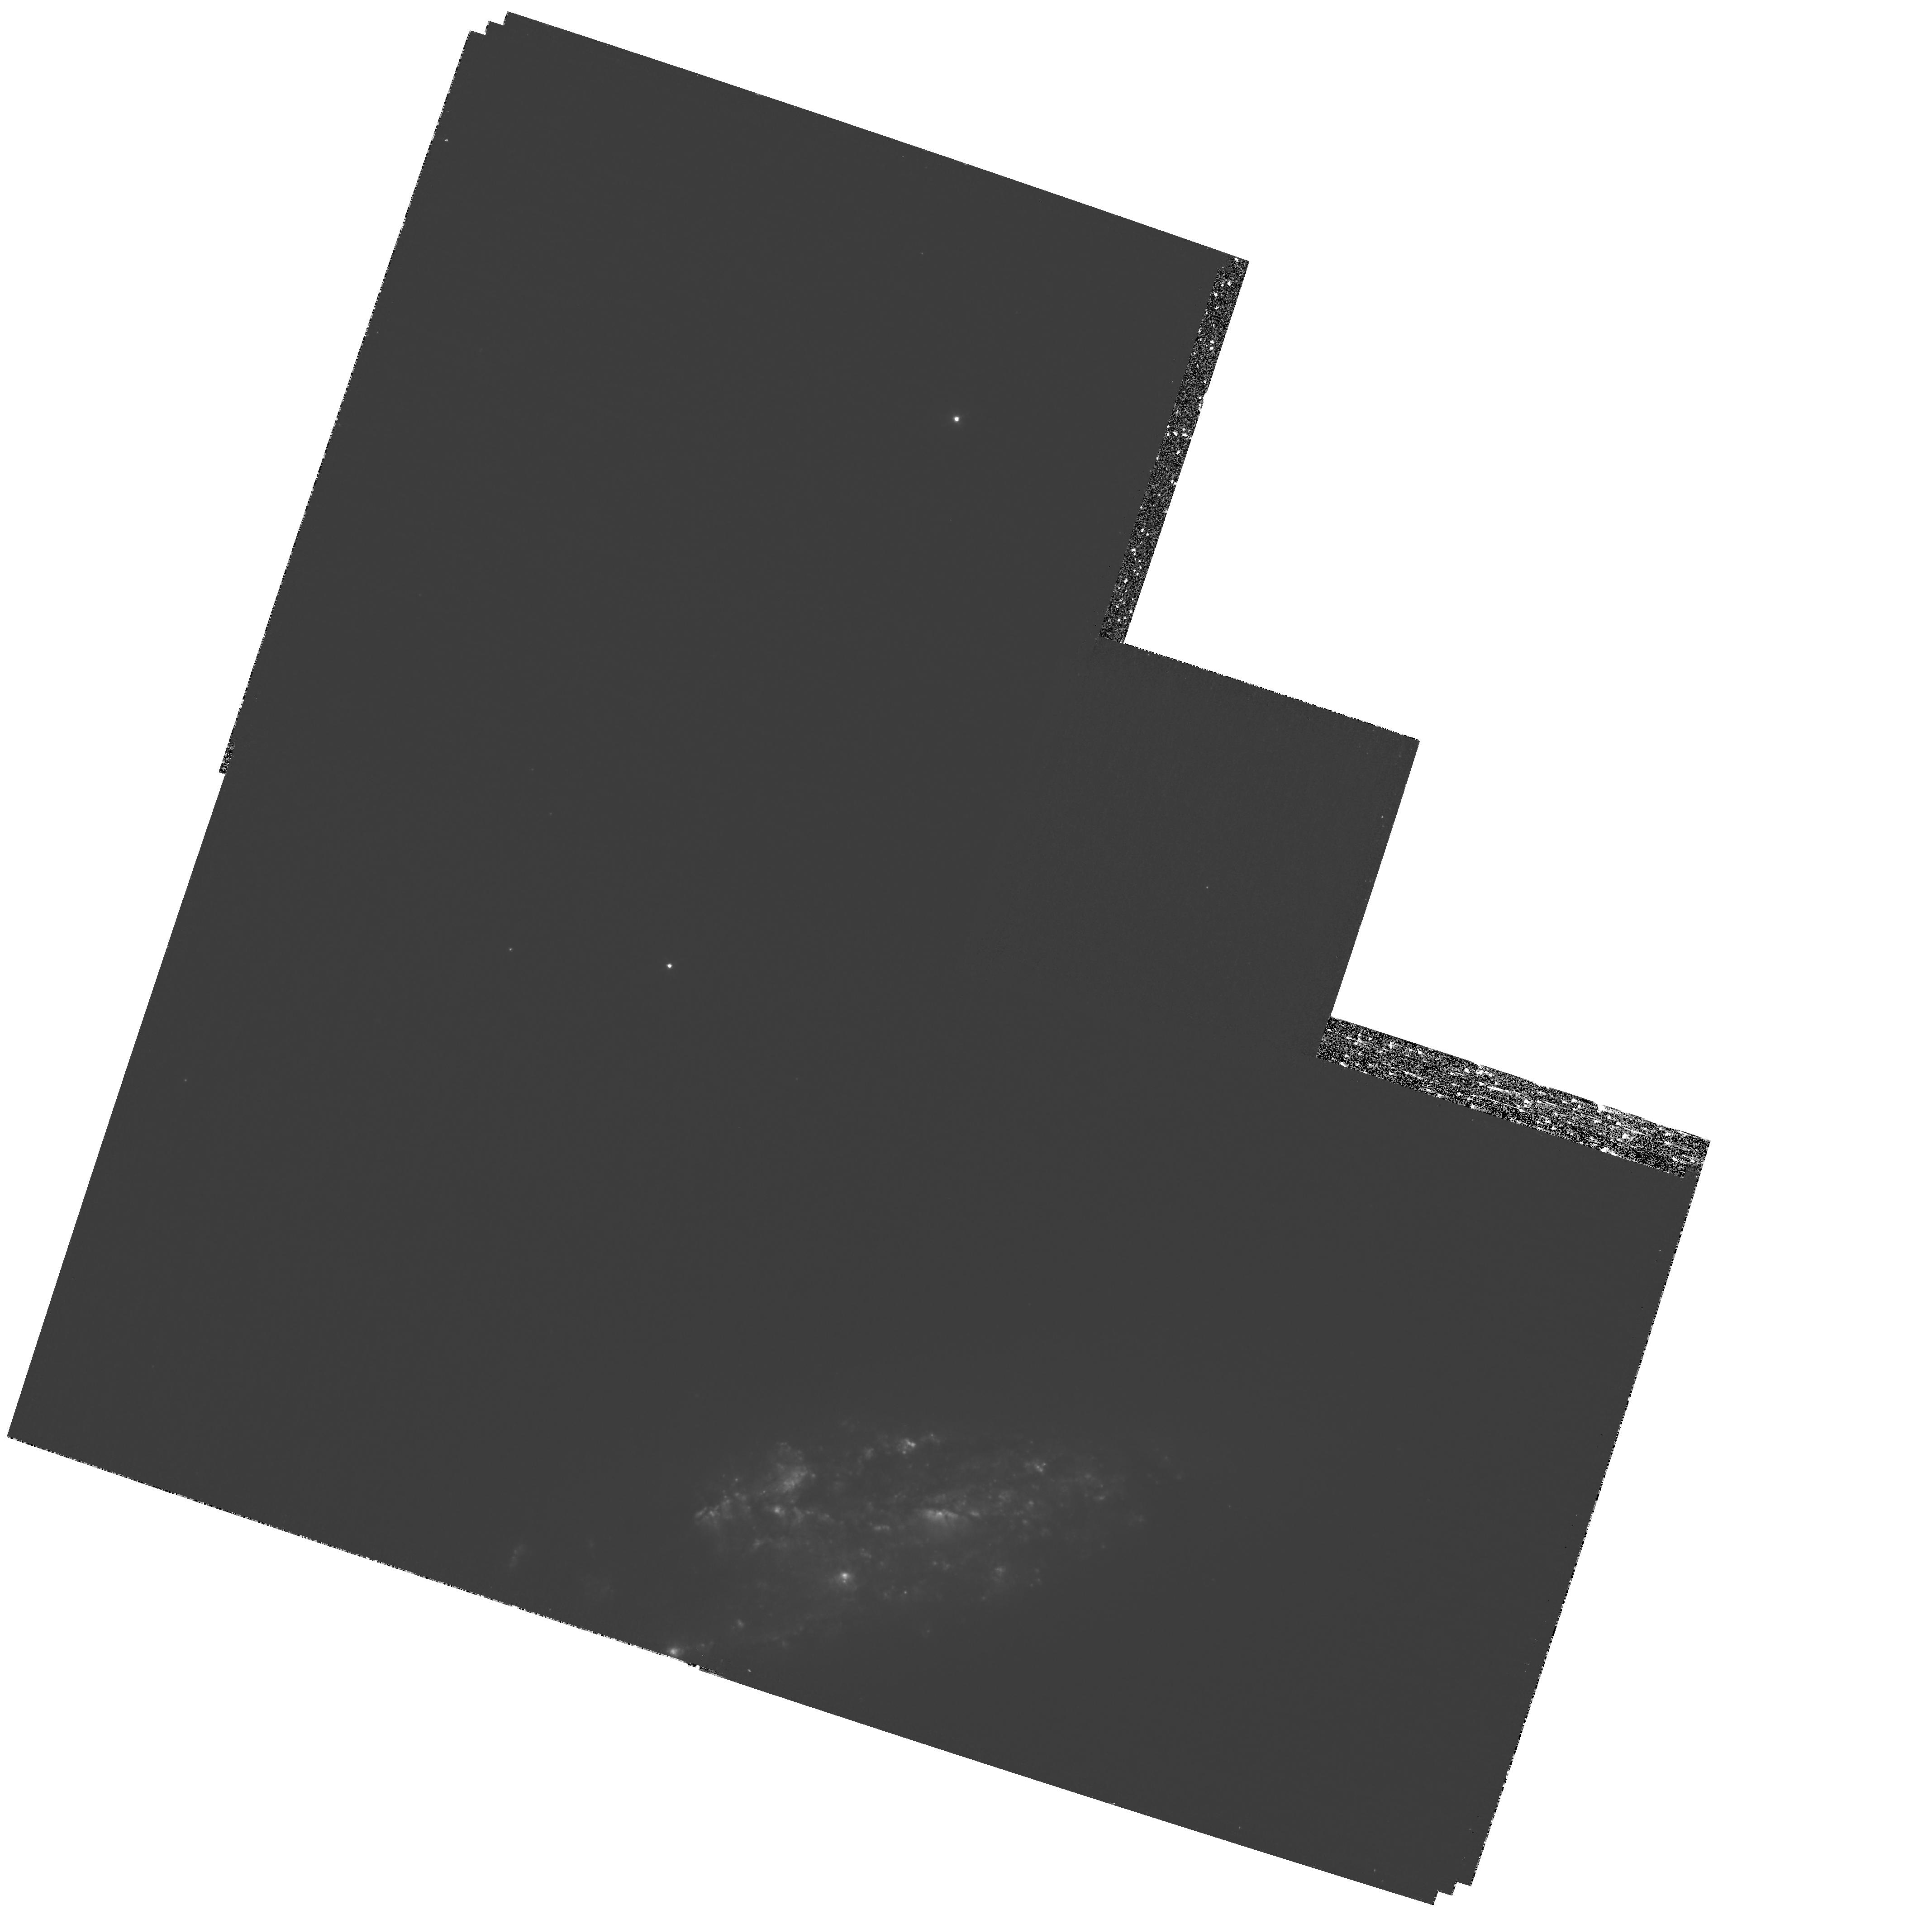
Target: NGC-3067
Instrument: WFPC2/PC
Filter: F658N
Exposure: 2 h
Observation ID: hst_10925_04_wfpc2_pc_f658n_u9rc04

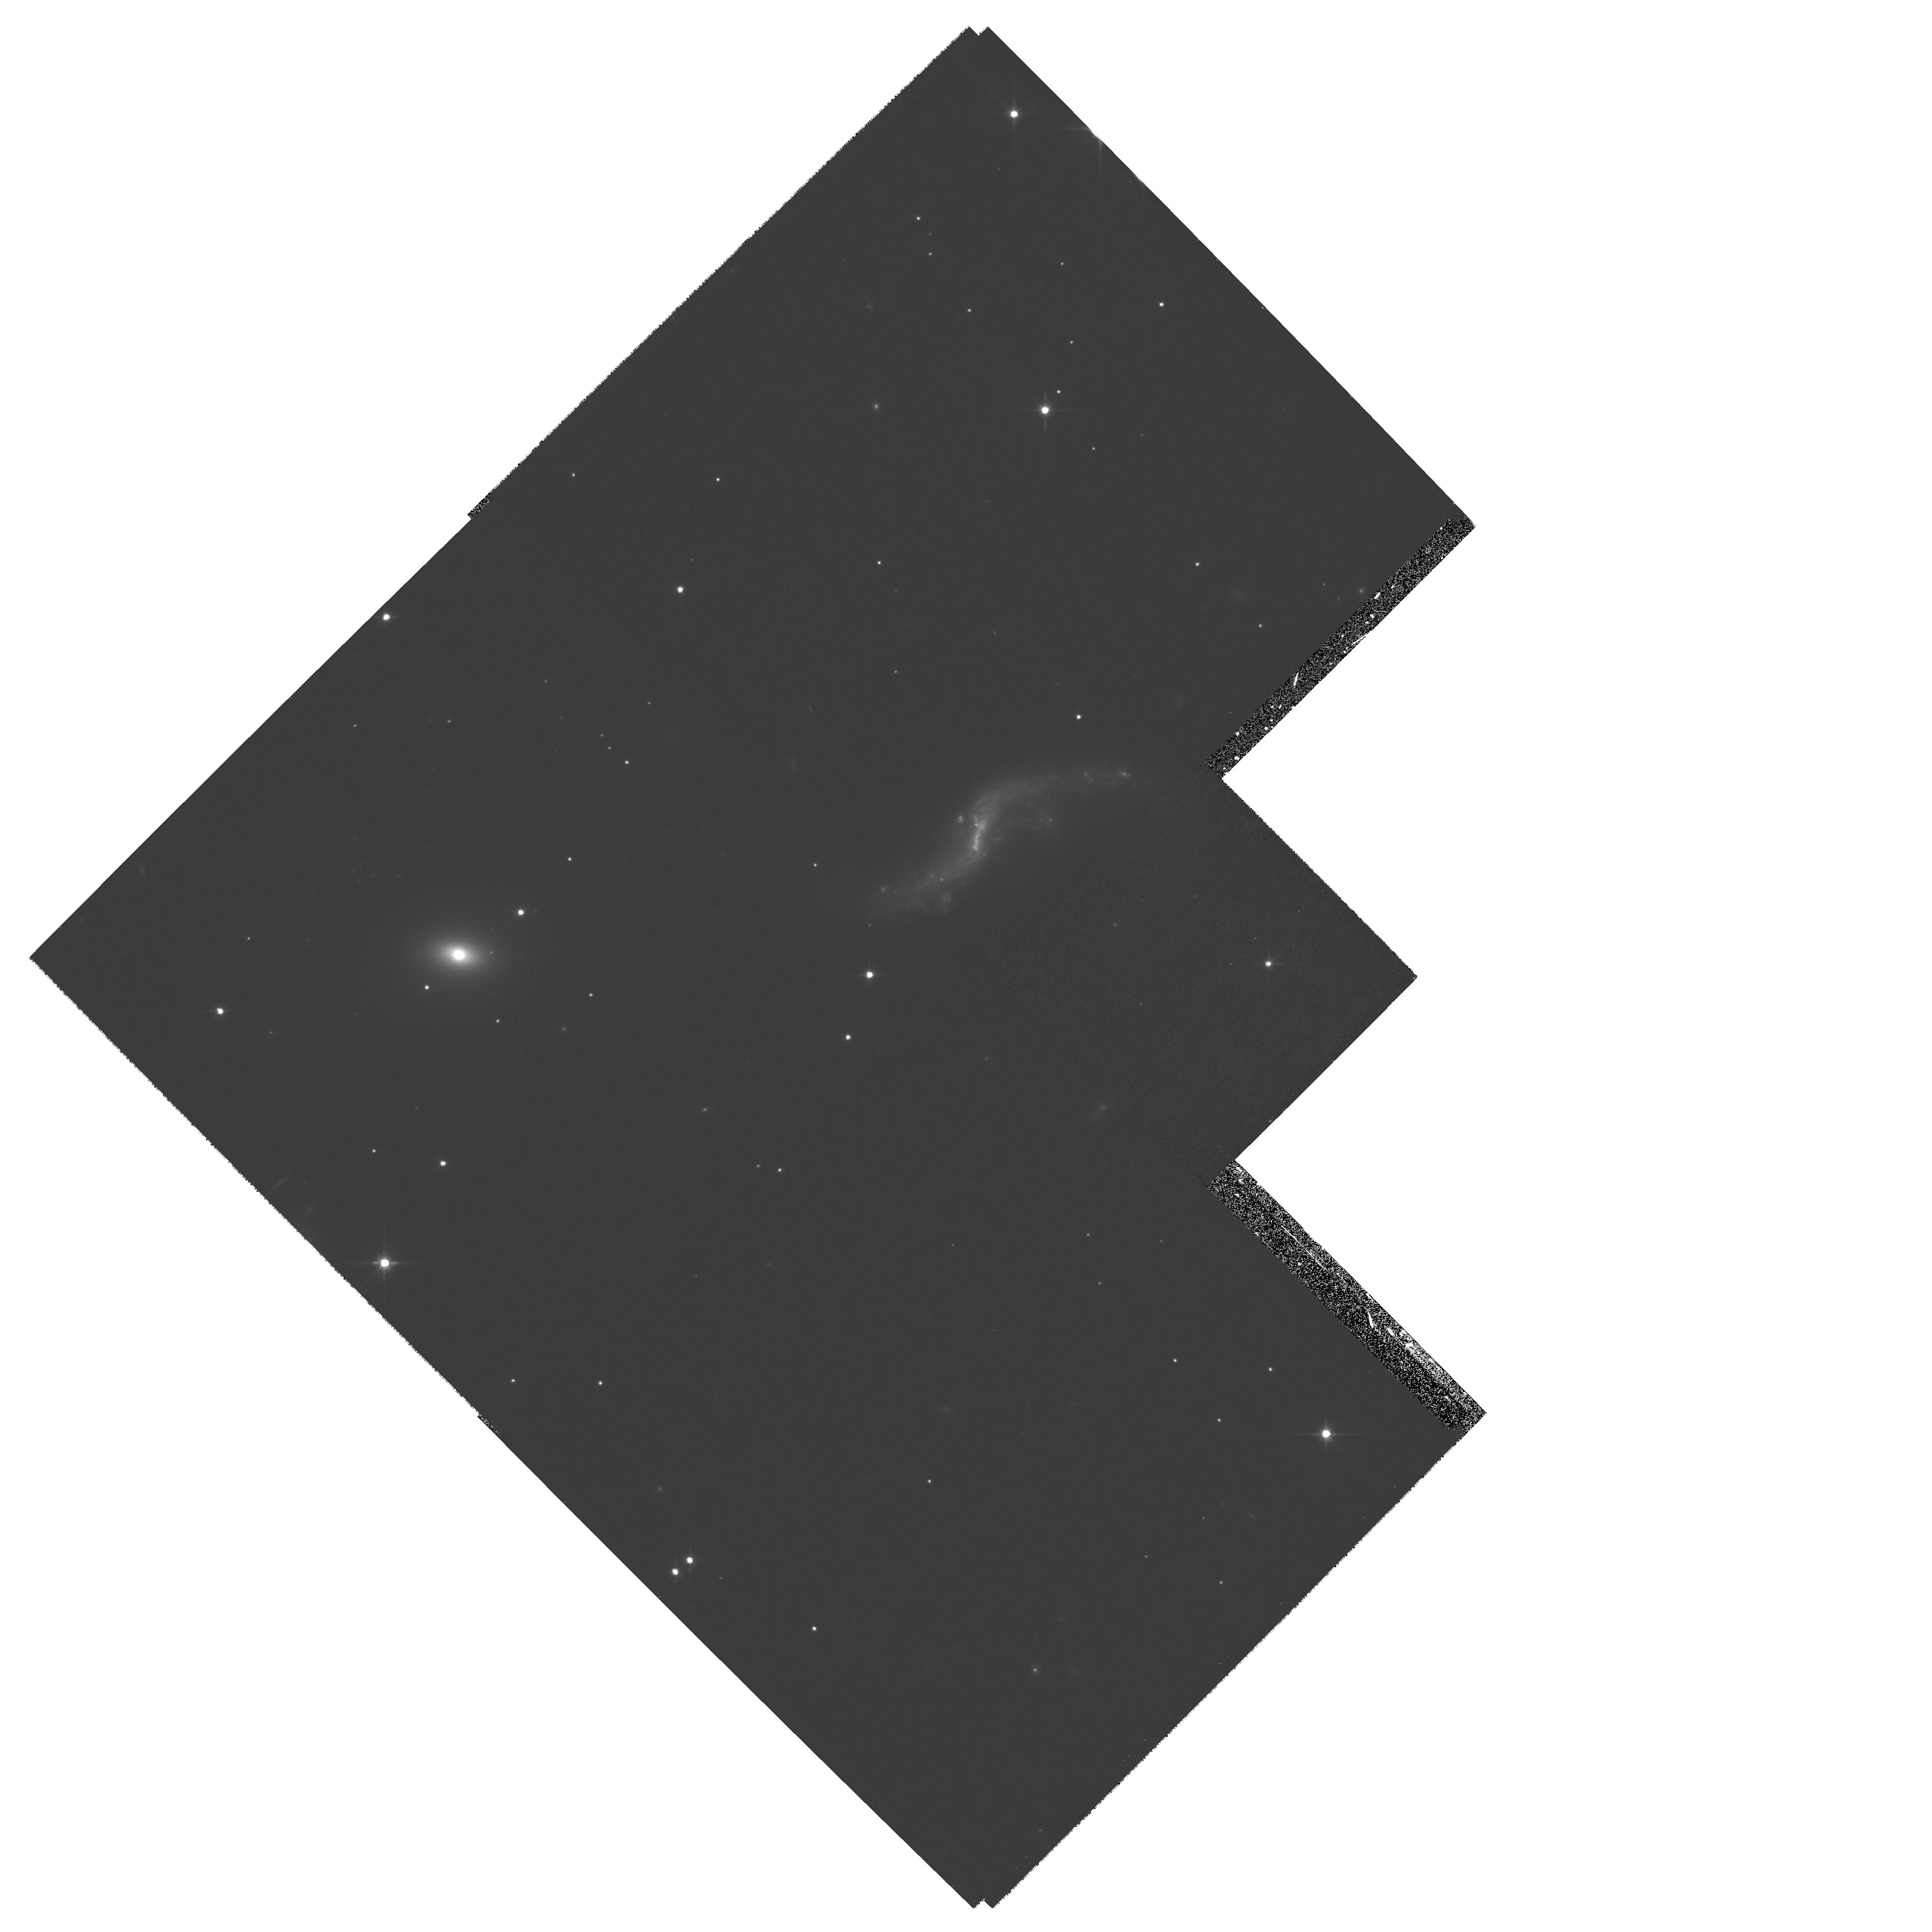
Target: KLEMOLA-31A
Instrument: WFPC2/PC
Filter: F791W
Exposure: 27 min
Observation ID: hst_10925_03_wfpc2_pc_f791w_u9rc03

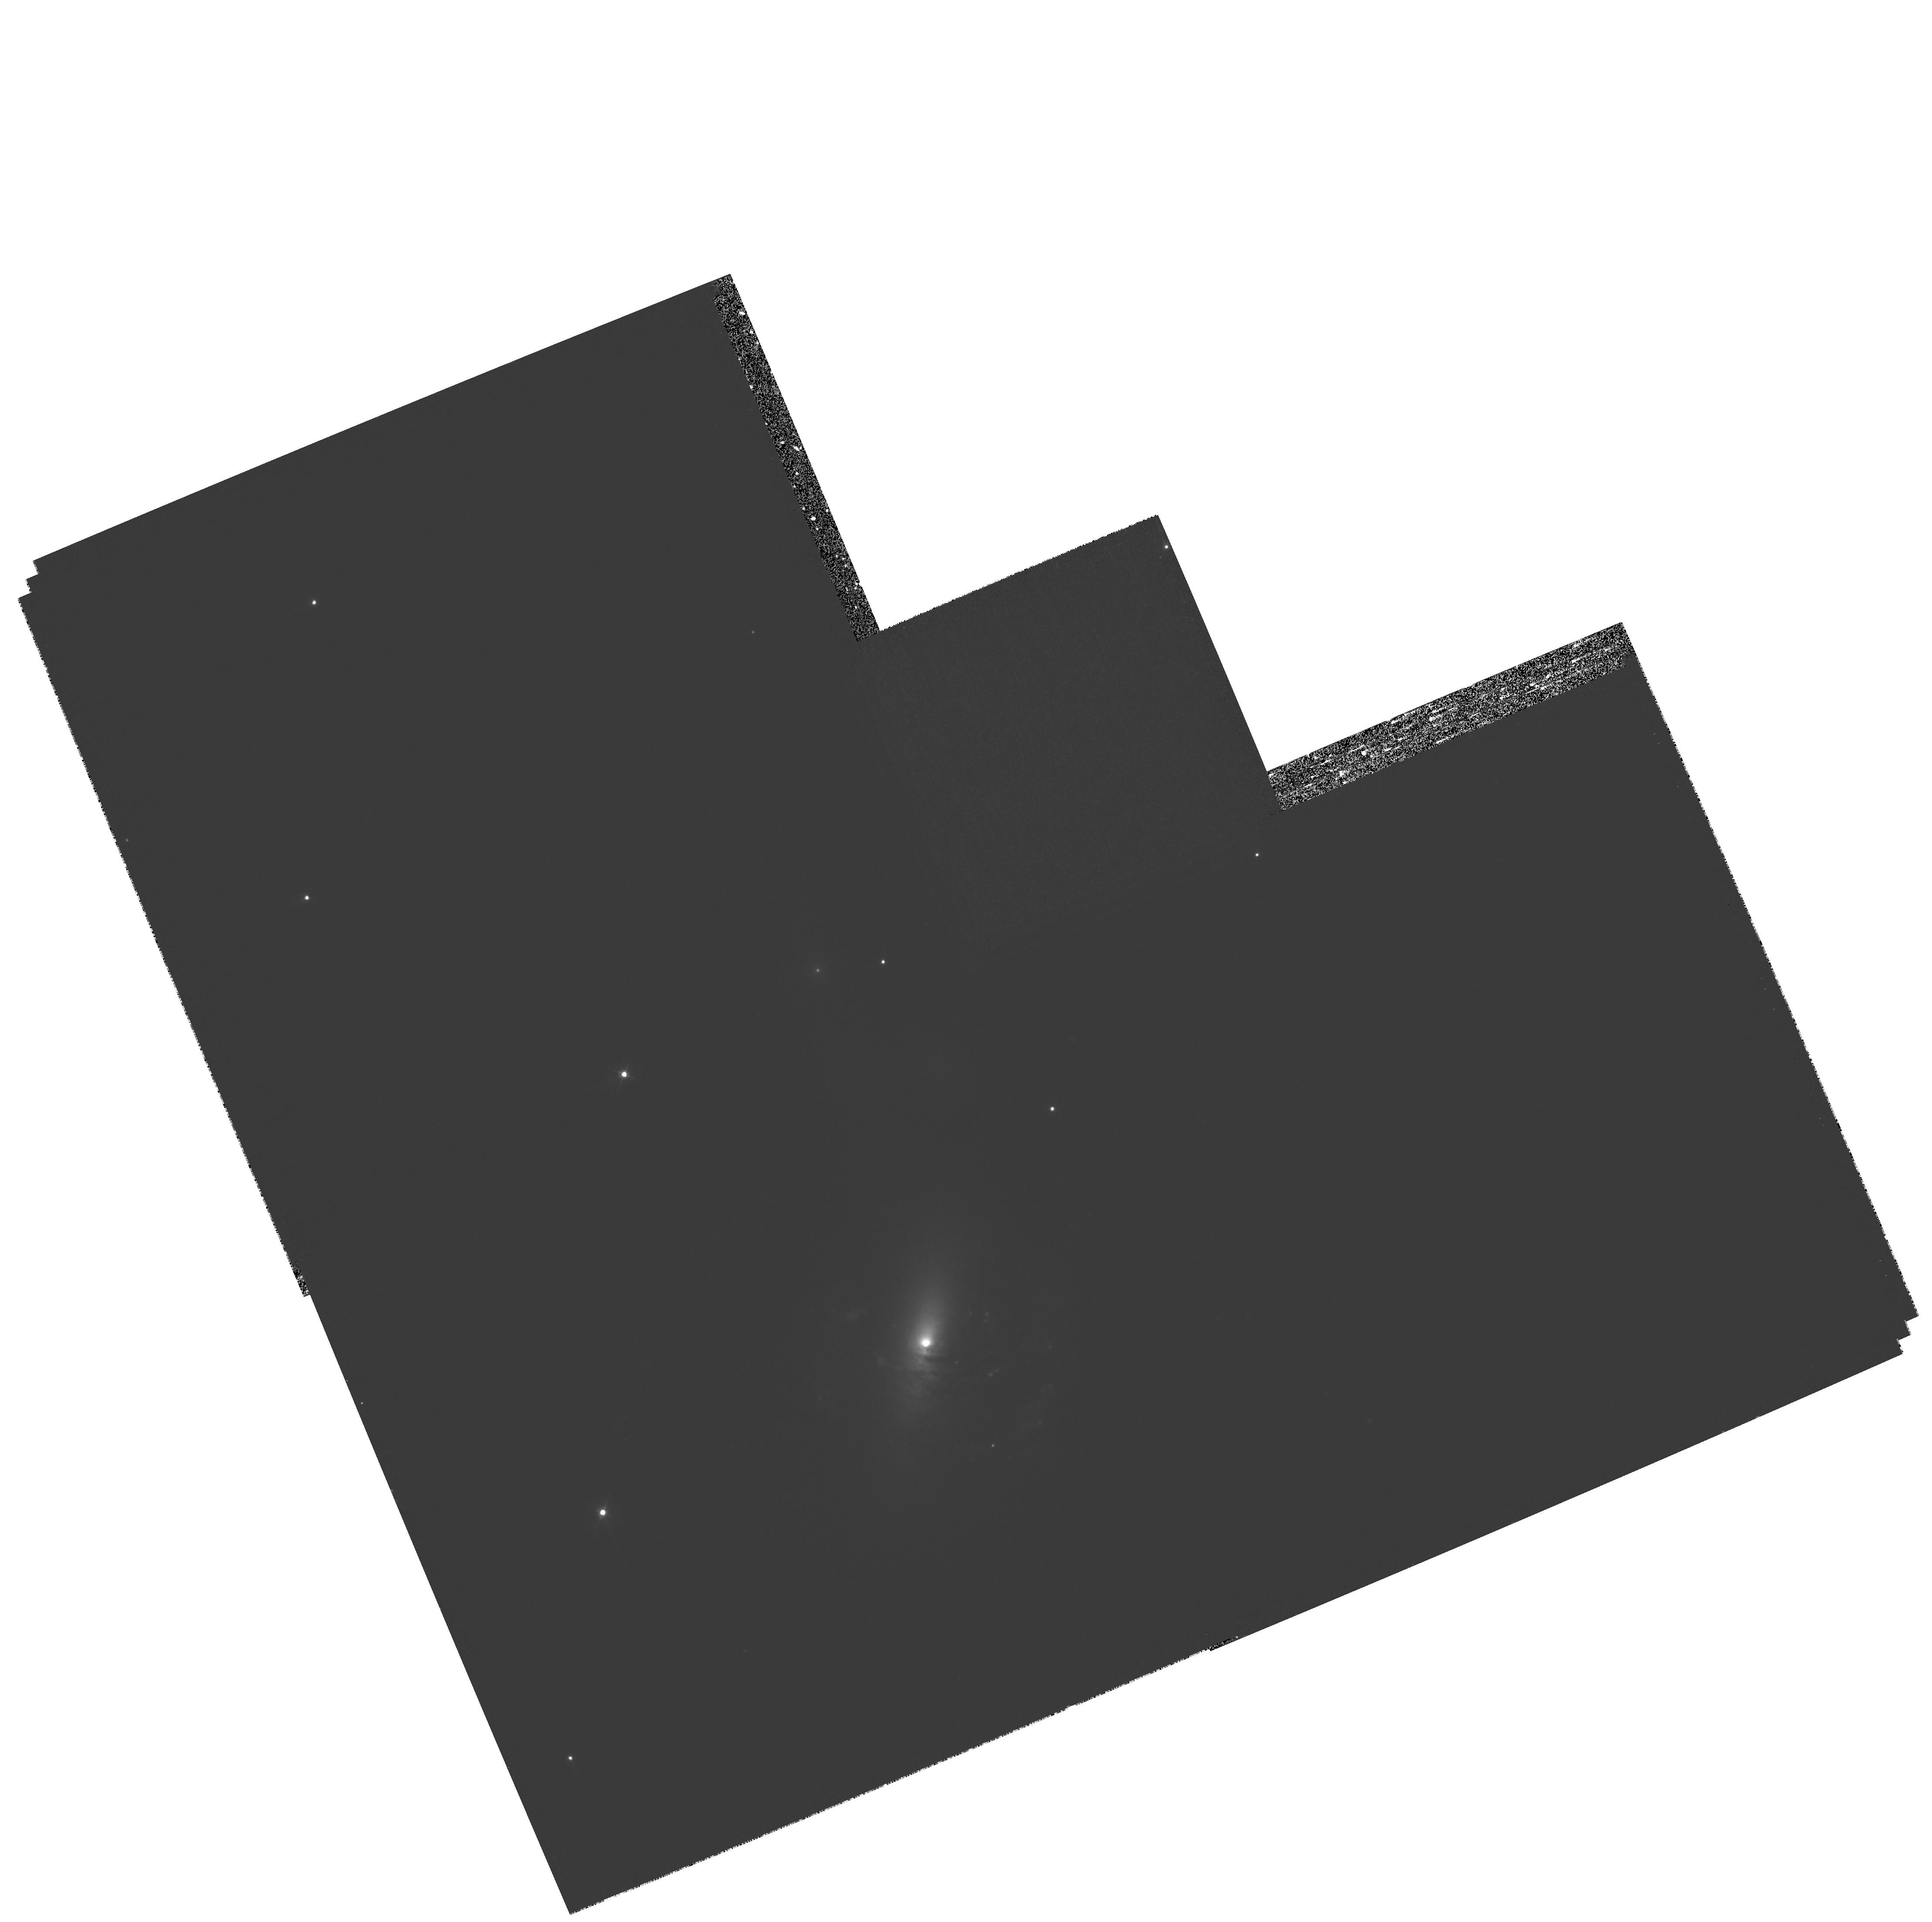
Target: ESO-1327--2041
Instrument: WFPC2/PC
Filter: F450W
Exposure: 40 min
Observation ID: hst_10925_02_wfpc2_pc_f450w_u9rc02

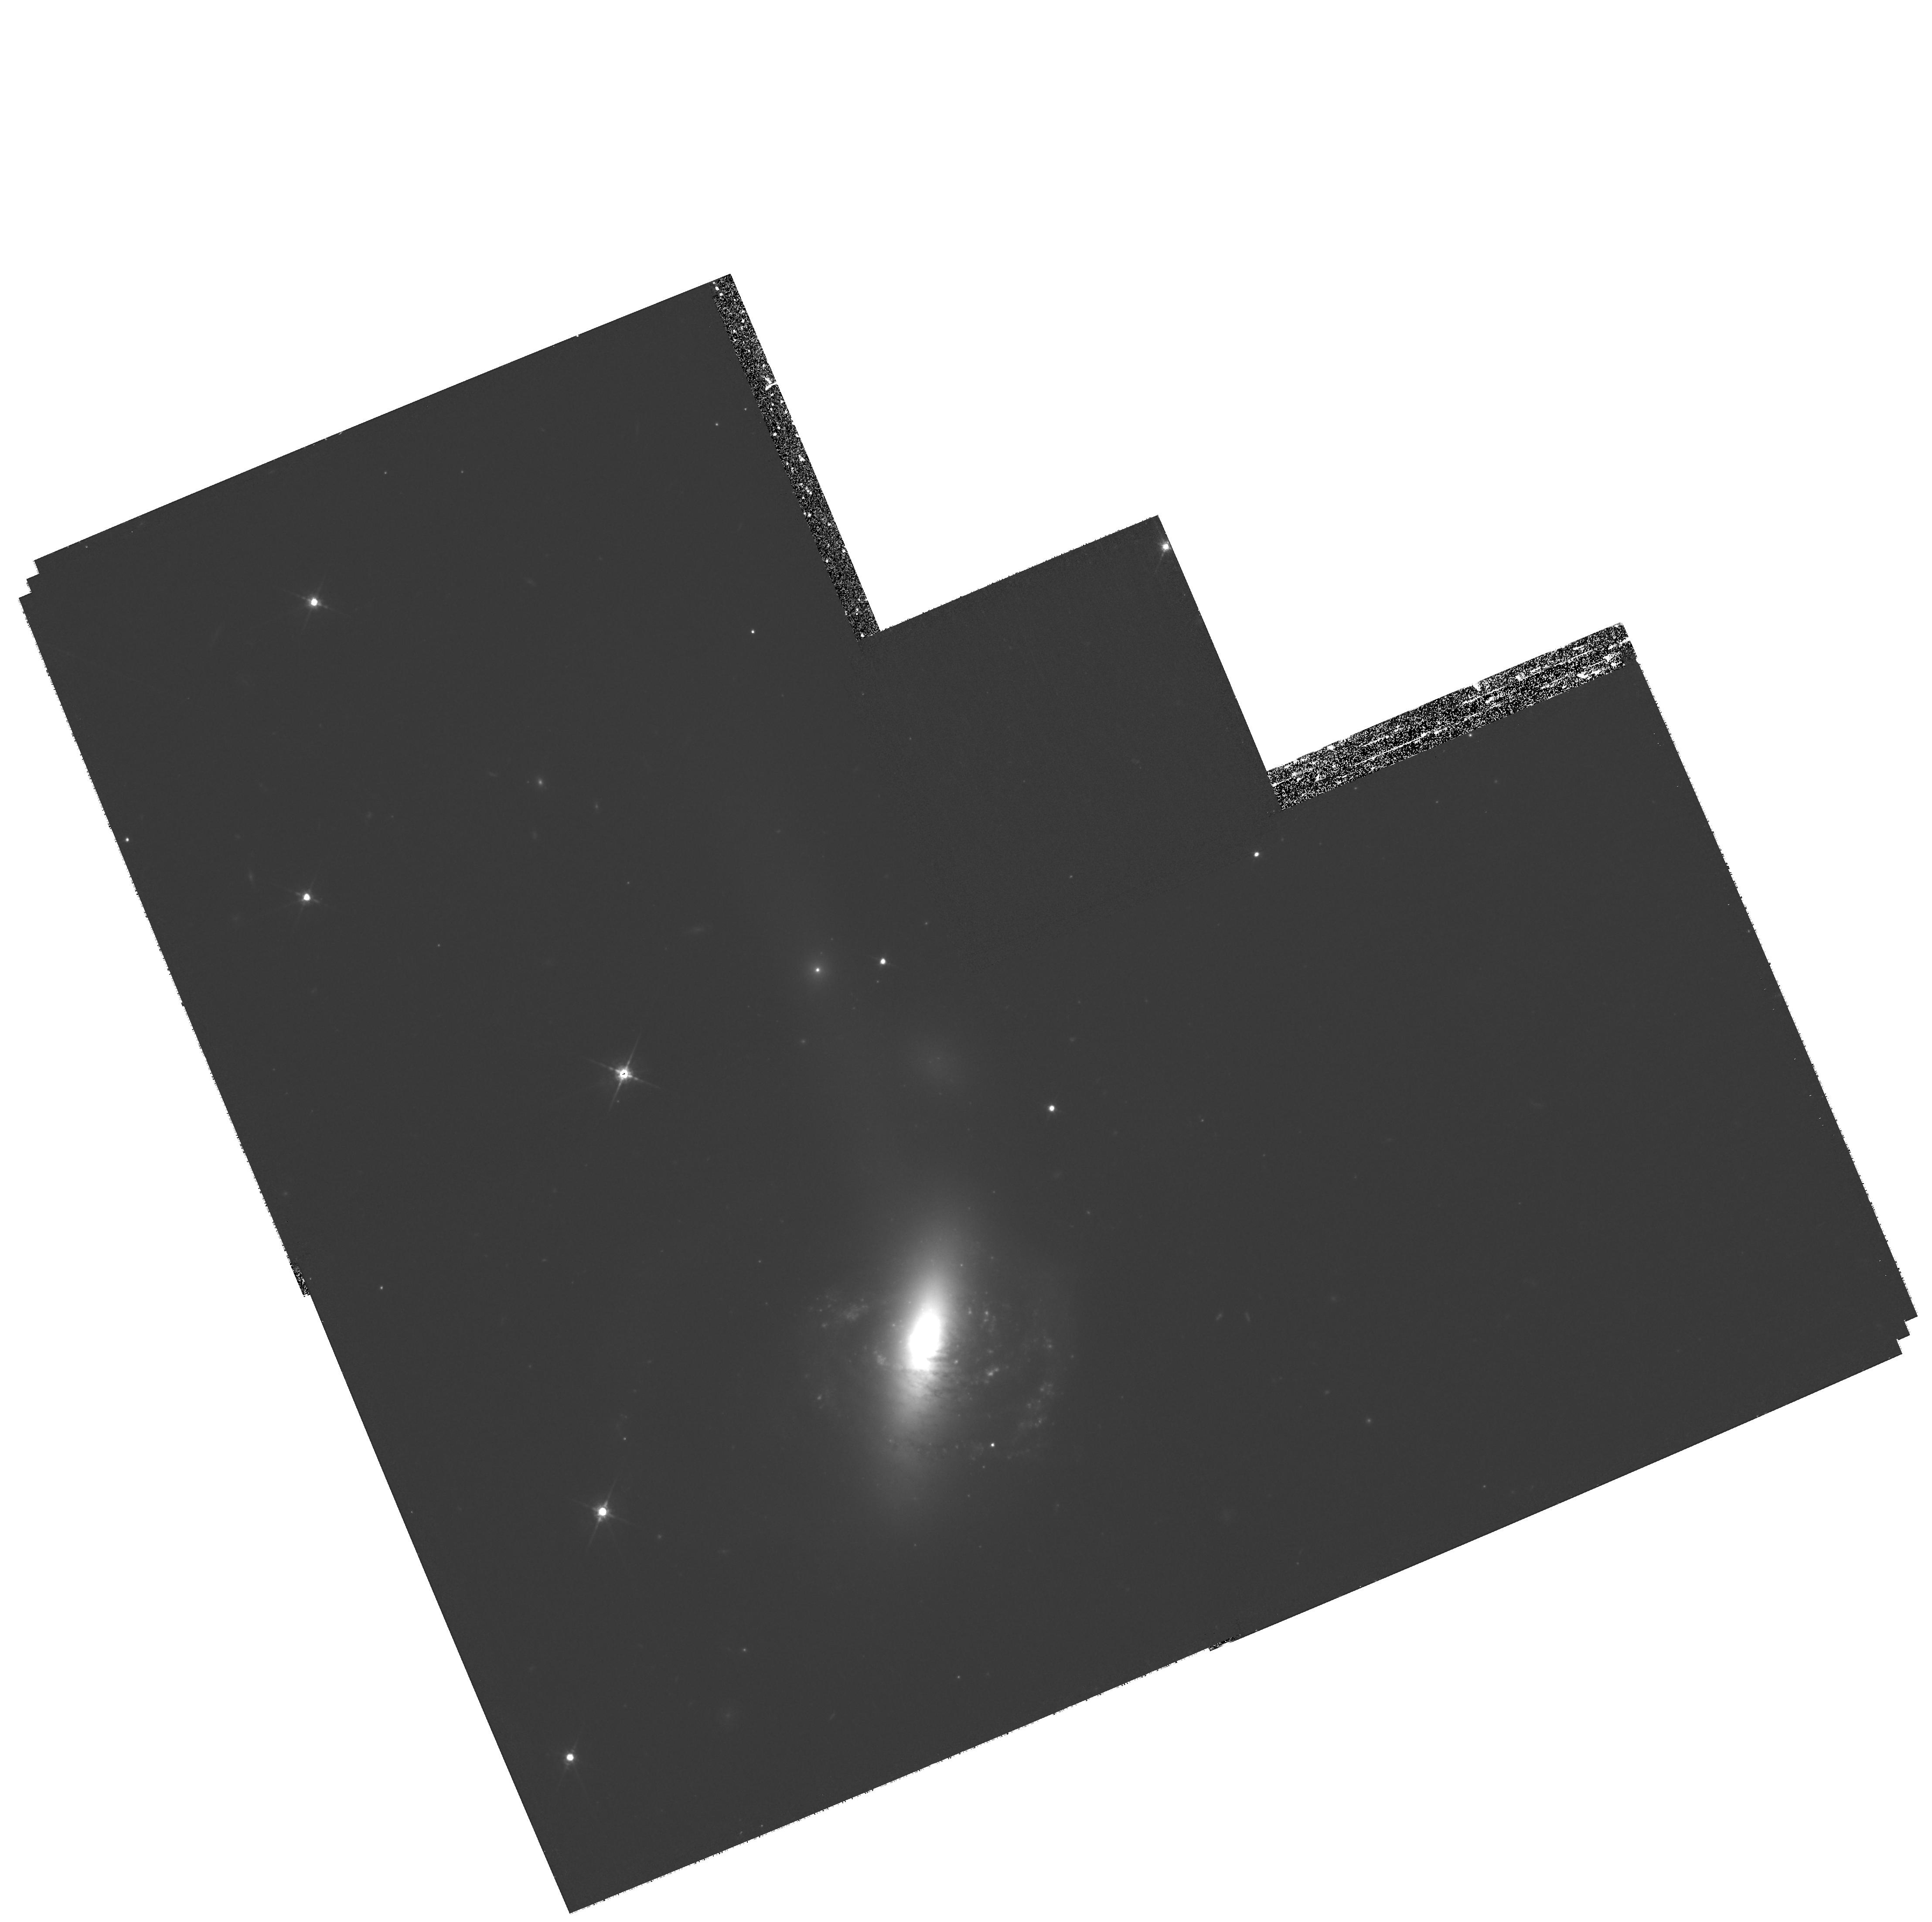
Target: ESO-1327--2041
Instrument: WFPC2/PC
Filter: F675W
Exposure: 1.2 h
Observation ID: hst_10925_02_wfpc2_pc_f675w_u9rc02

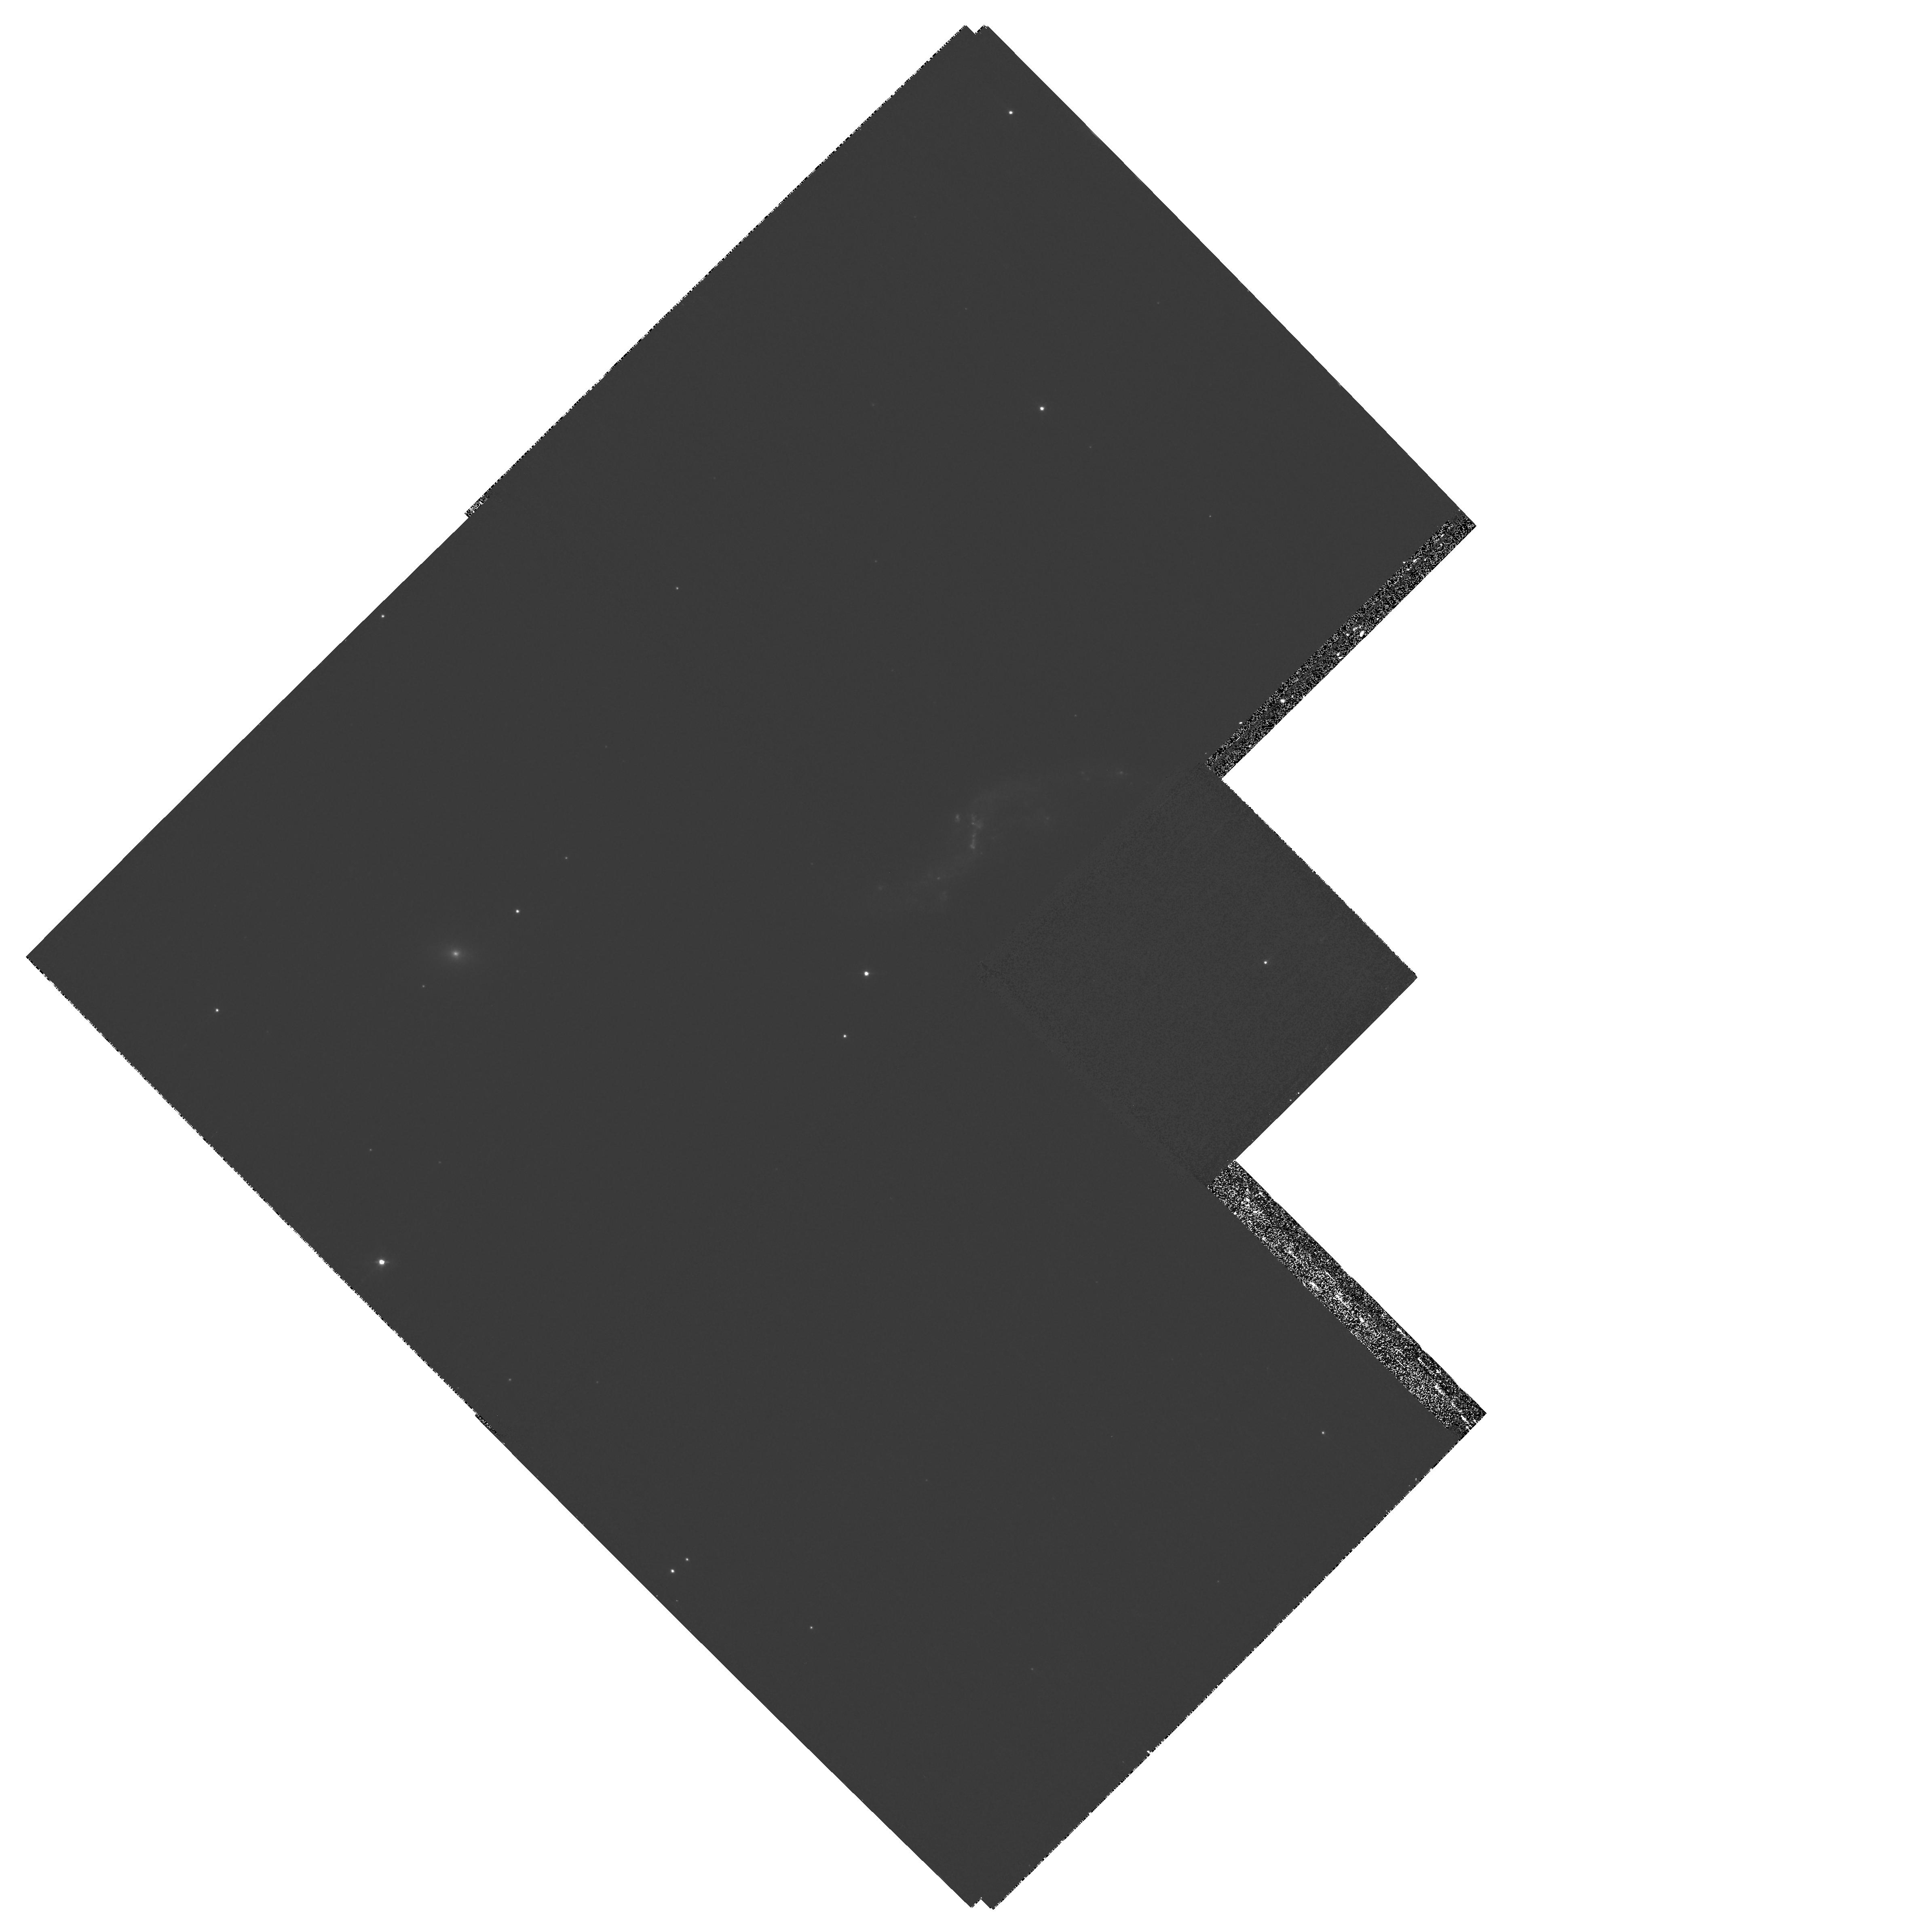
Target: KLEMOLA-31A
Instrument: WFPC2/PC
Filter: F439W
Exposure: 27 min
Observation ID: hst_10925_03_wfpc2_pc_f439w_u9rc03

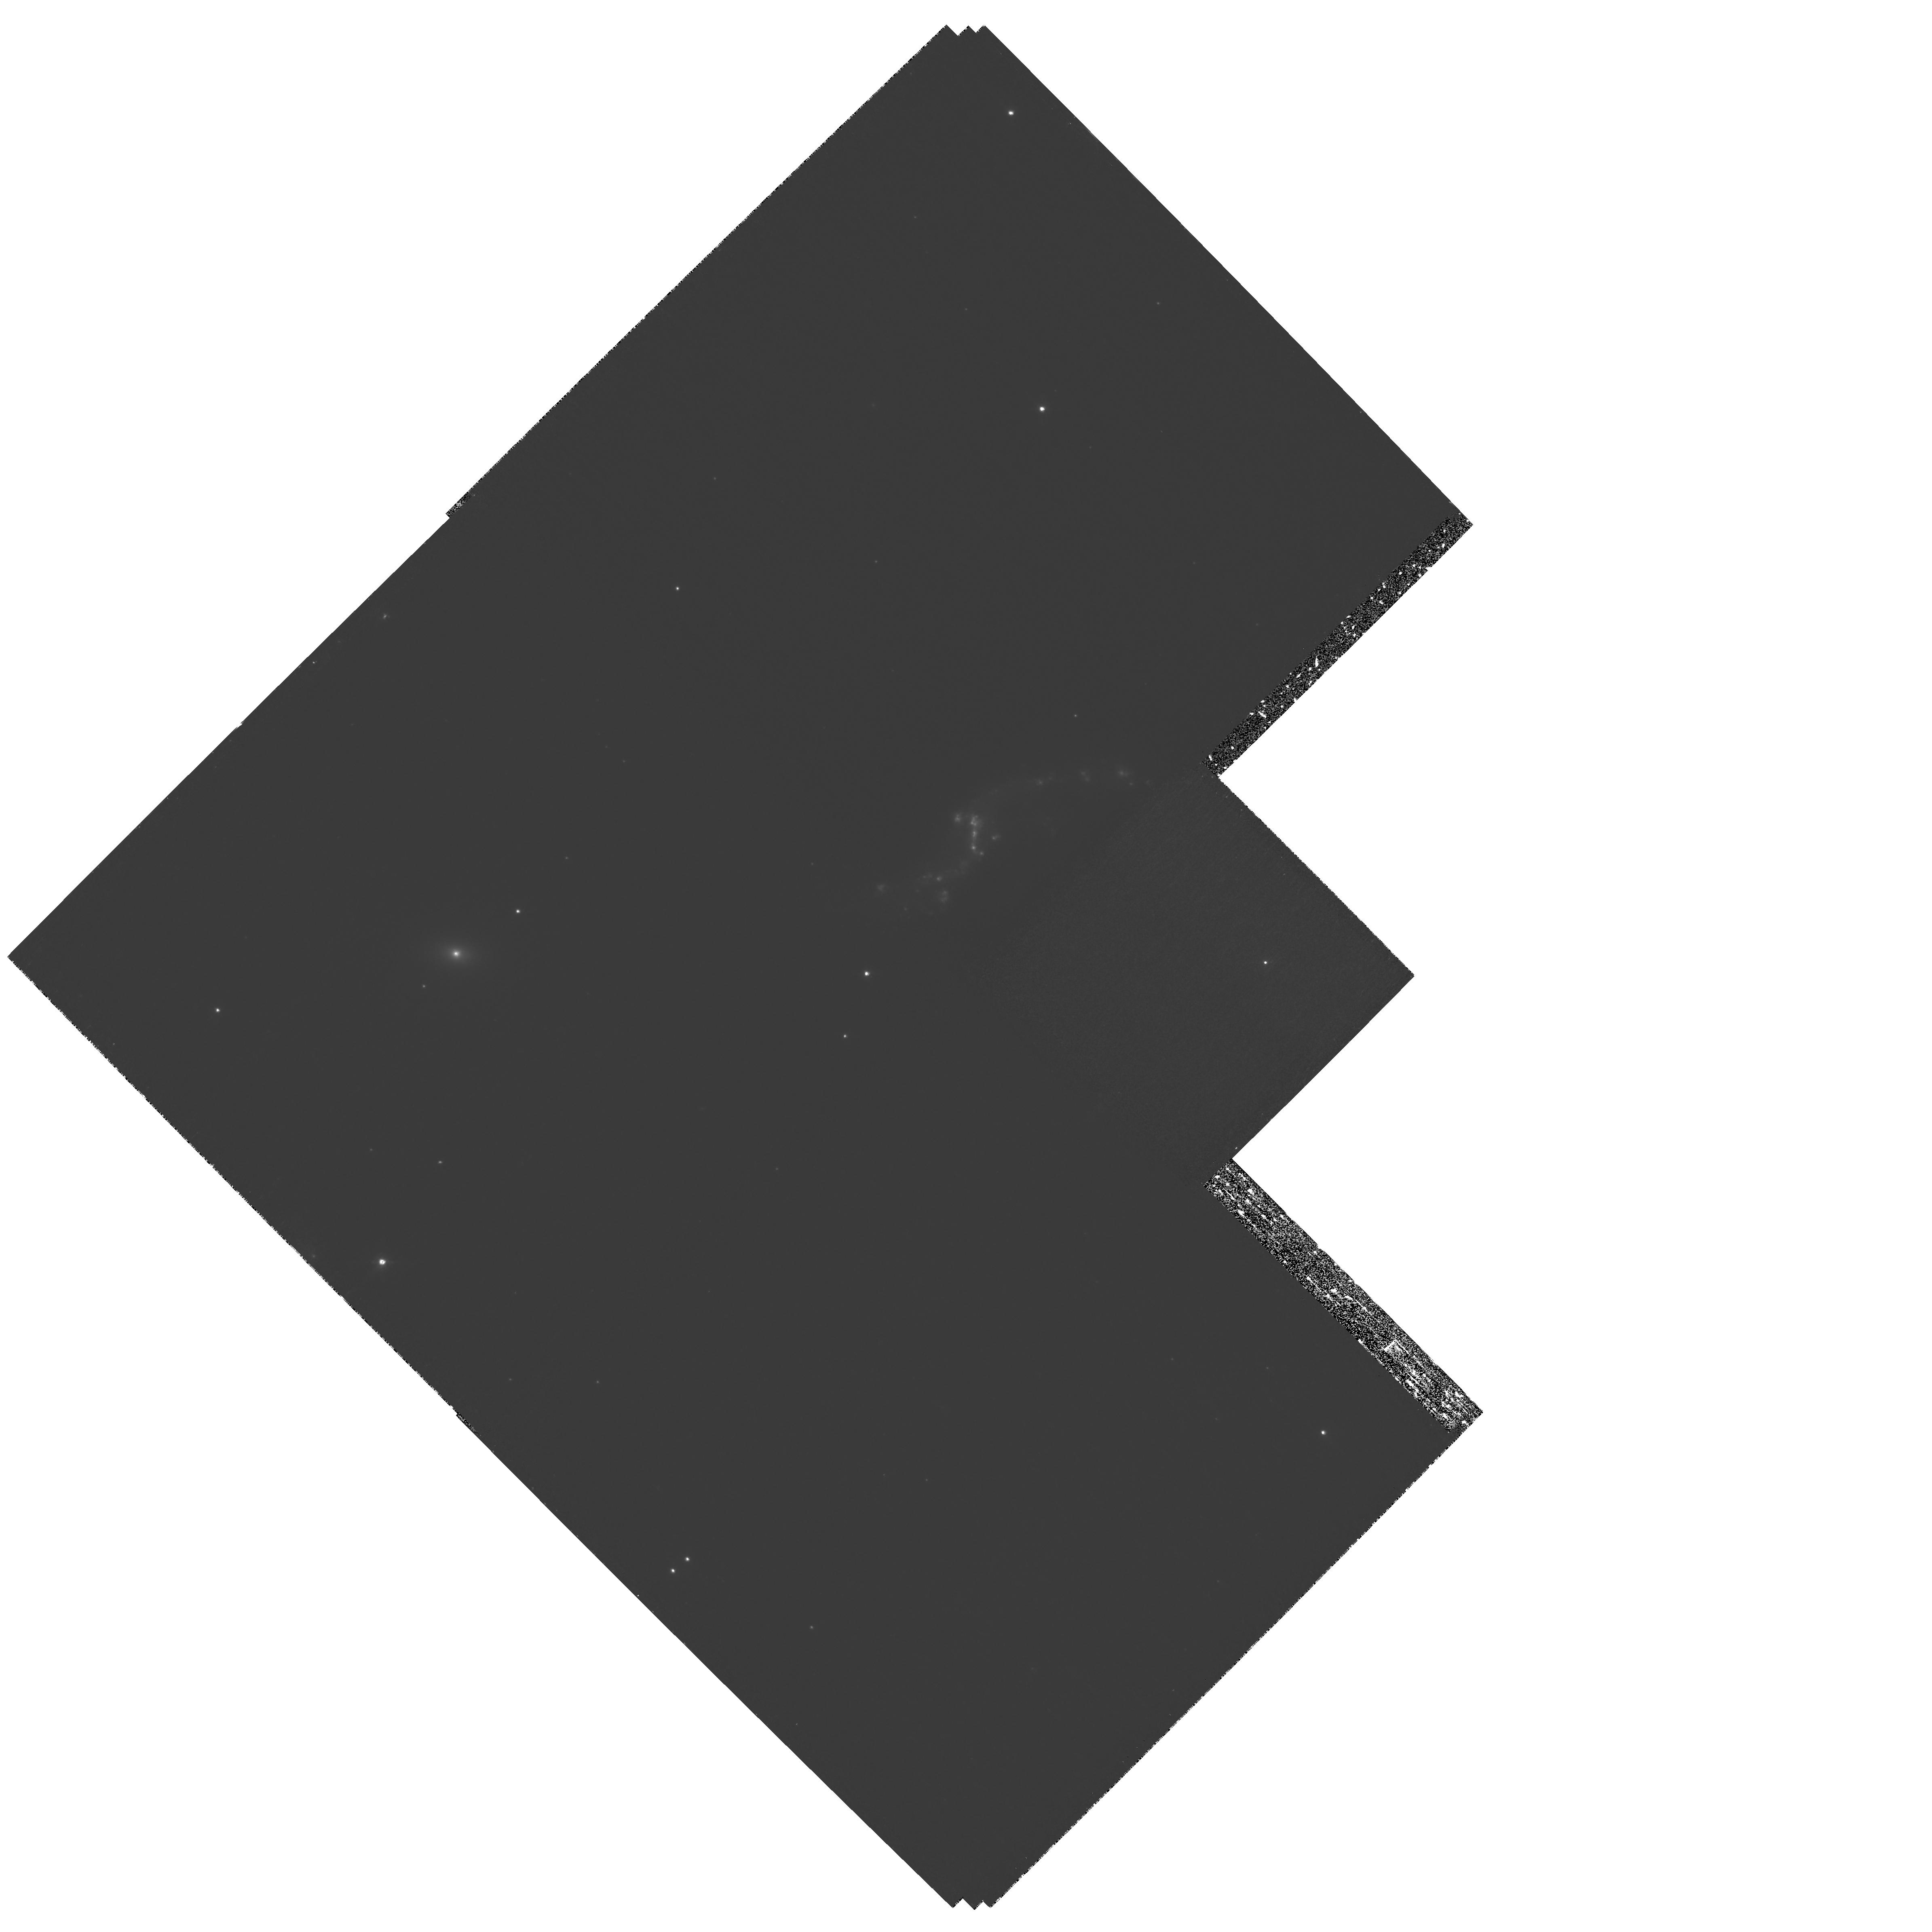
Target: KLEMOLA-31A
Instrument: WFPC2/PC
Filter: F673N
Exposure: 2 h
Observation ID: hst_10925_03_wfpc2_pc_f673n_u9rc03

Imaging the Nearest Damped Lyman Alpha Absorbers (PI: Stocke, John Thomas)

We propose to acquire broad-band and H-alpha imaging of three bright, very nearby host galaxies for damped Ly-alpha absorbers (DLAs). Our targets are the only DLA hosts at z < 0.03 (i.e., spatial resolutions of < 1.2 kpc). The purpose of these observations is to discover the detailed morphology and kinematics and thus the origins of the gas giving rise to DLAs. While ground-based spectroscopy of DLAs is used to infer indirectly the evolution of galaxy metallicity and thick disk kinematics out to z > 4, only with HST imaging of the very lowest redshift DLA galaxies can we discover these relationships directly. In conjunction with H I 21-cm VLA emission maps, broad-band and H-alpha images of these DLAs will allow us to determine: (1) the sites of active star formation in the host galaxies and their relationship to the QSO sightline, (2) the presence of stellar streams, supernova shells, or bipolar "superwind" outflows in DLA host galaxies, and (3) the detailed spiral structure of the host galaxies, which will allow us to use the lower resolution H I 21-cm emission line images to determine unambiguous DLA kinematics with respect to the host galaxy (i.e., is the DLA rotating with the disk?). Thus, the high resolution imaging will allow us to correctly interpret the kinematics and metallicity information provided by the H I 21-cm VLA maps and HST UV spectroscopy to better inform the high-z results.